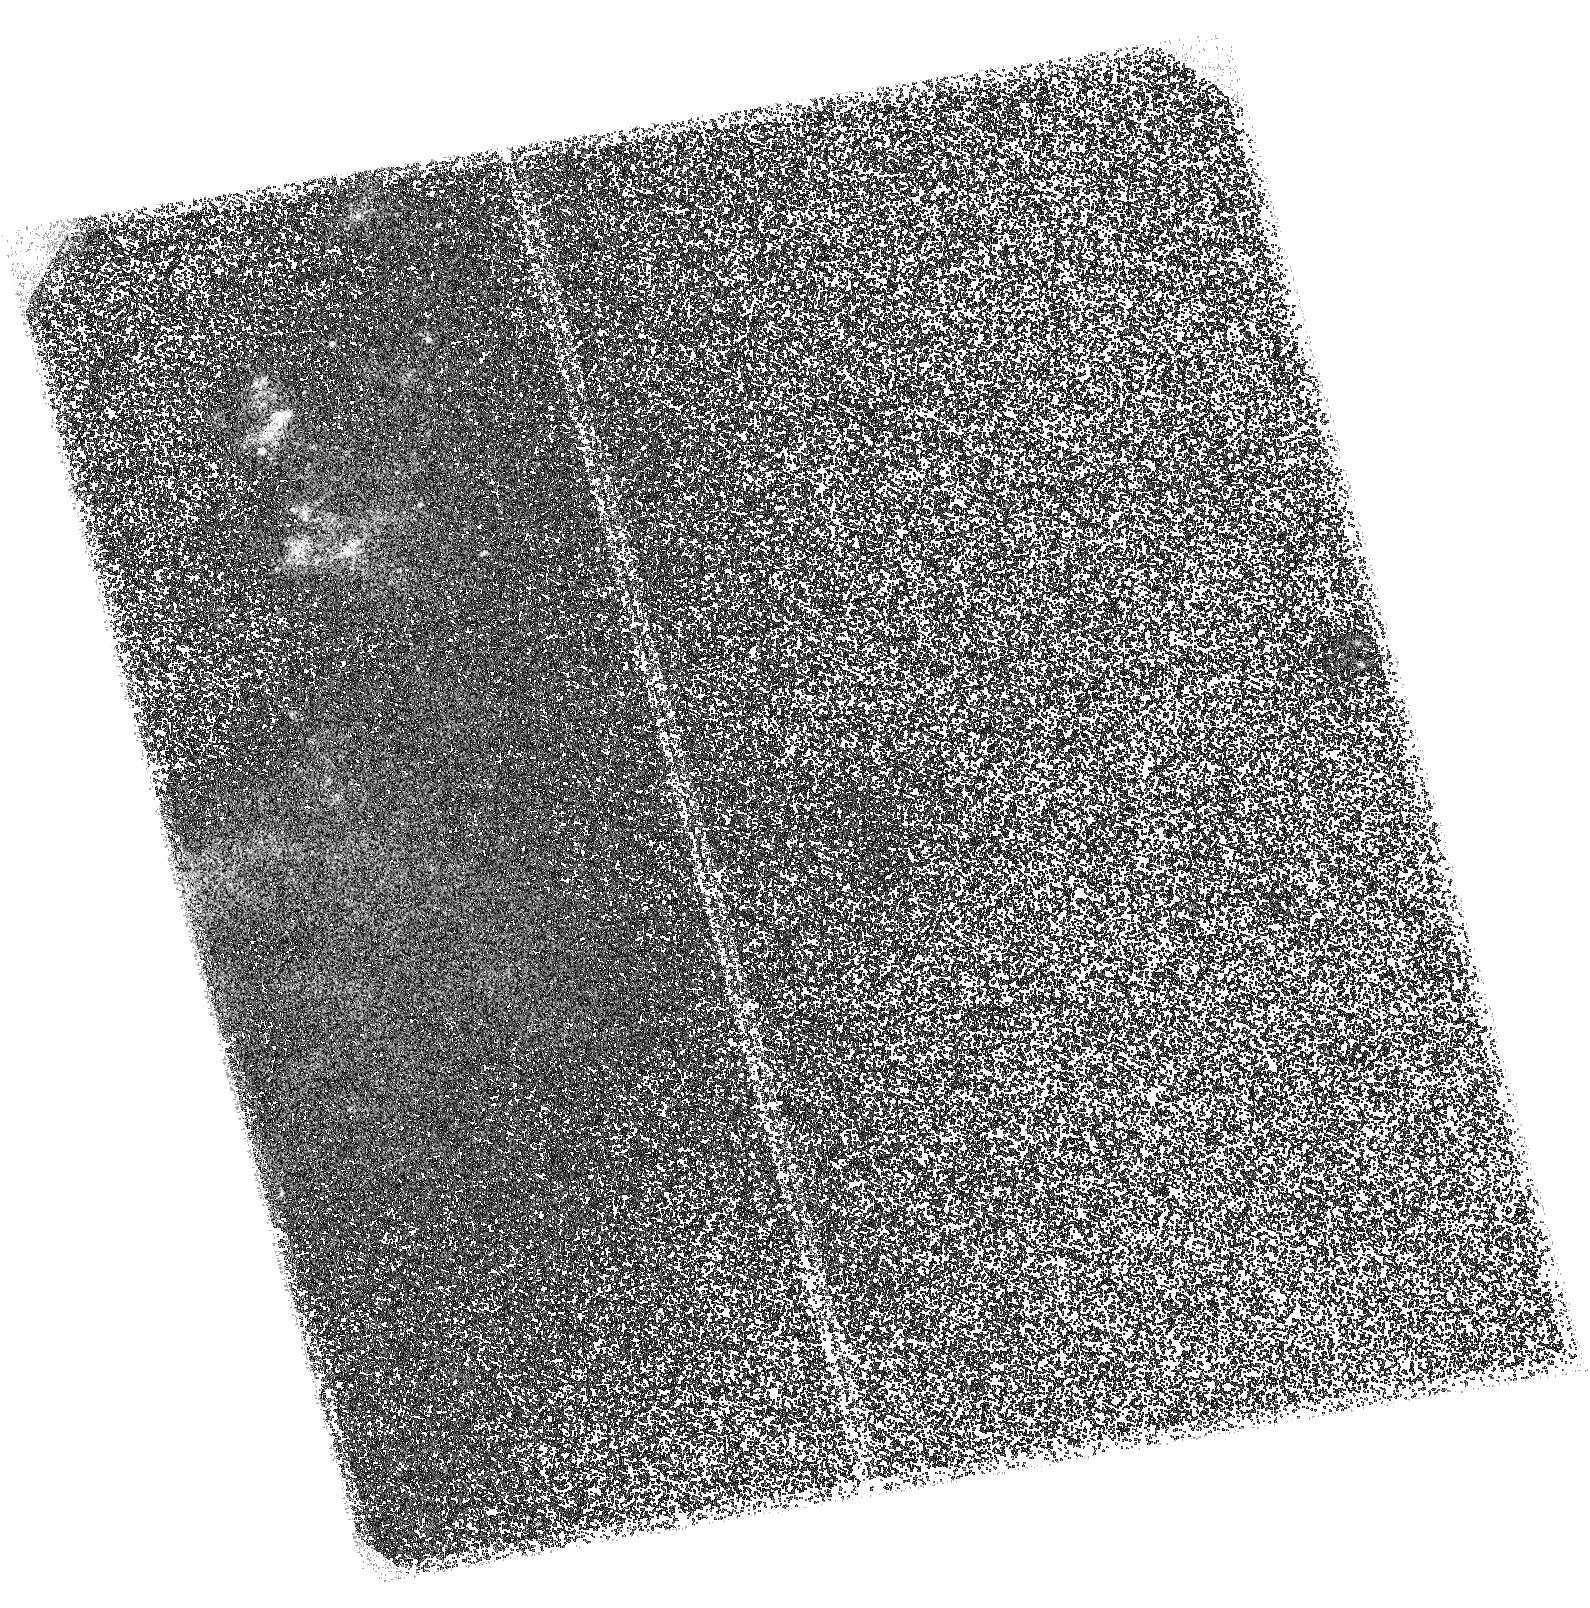
Target: NGC-6810-W. Instrument: ACS/SBC. Filter: F140LP. Exposure: 1.7 h. Observation ID: hst_15827_01_acs_sbc_f140lp_je3l01

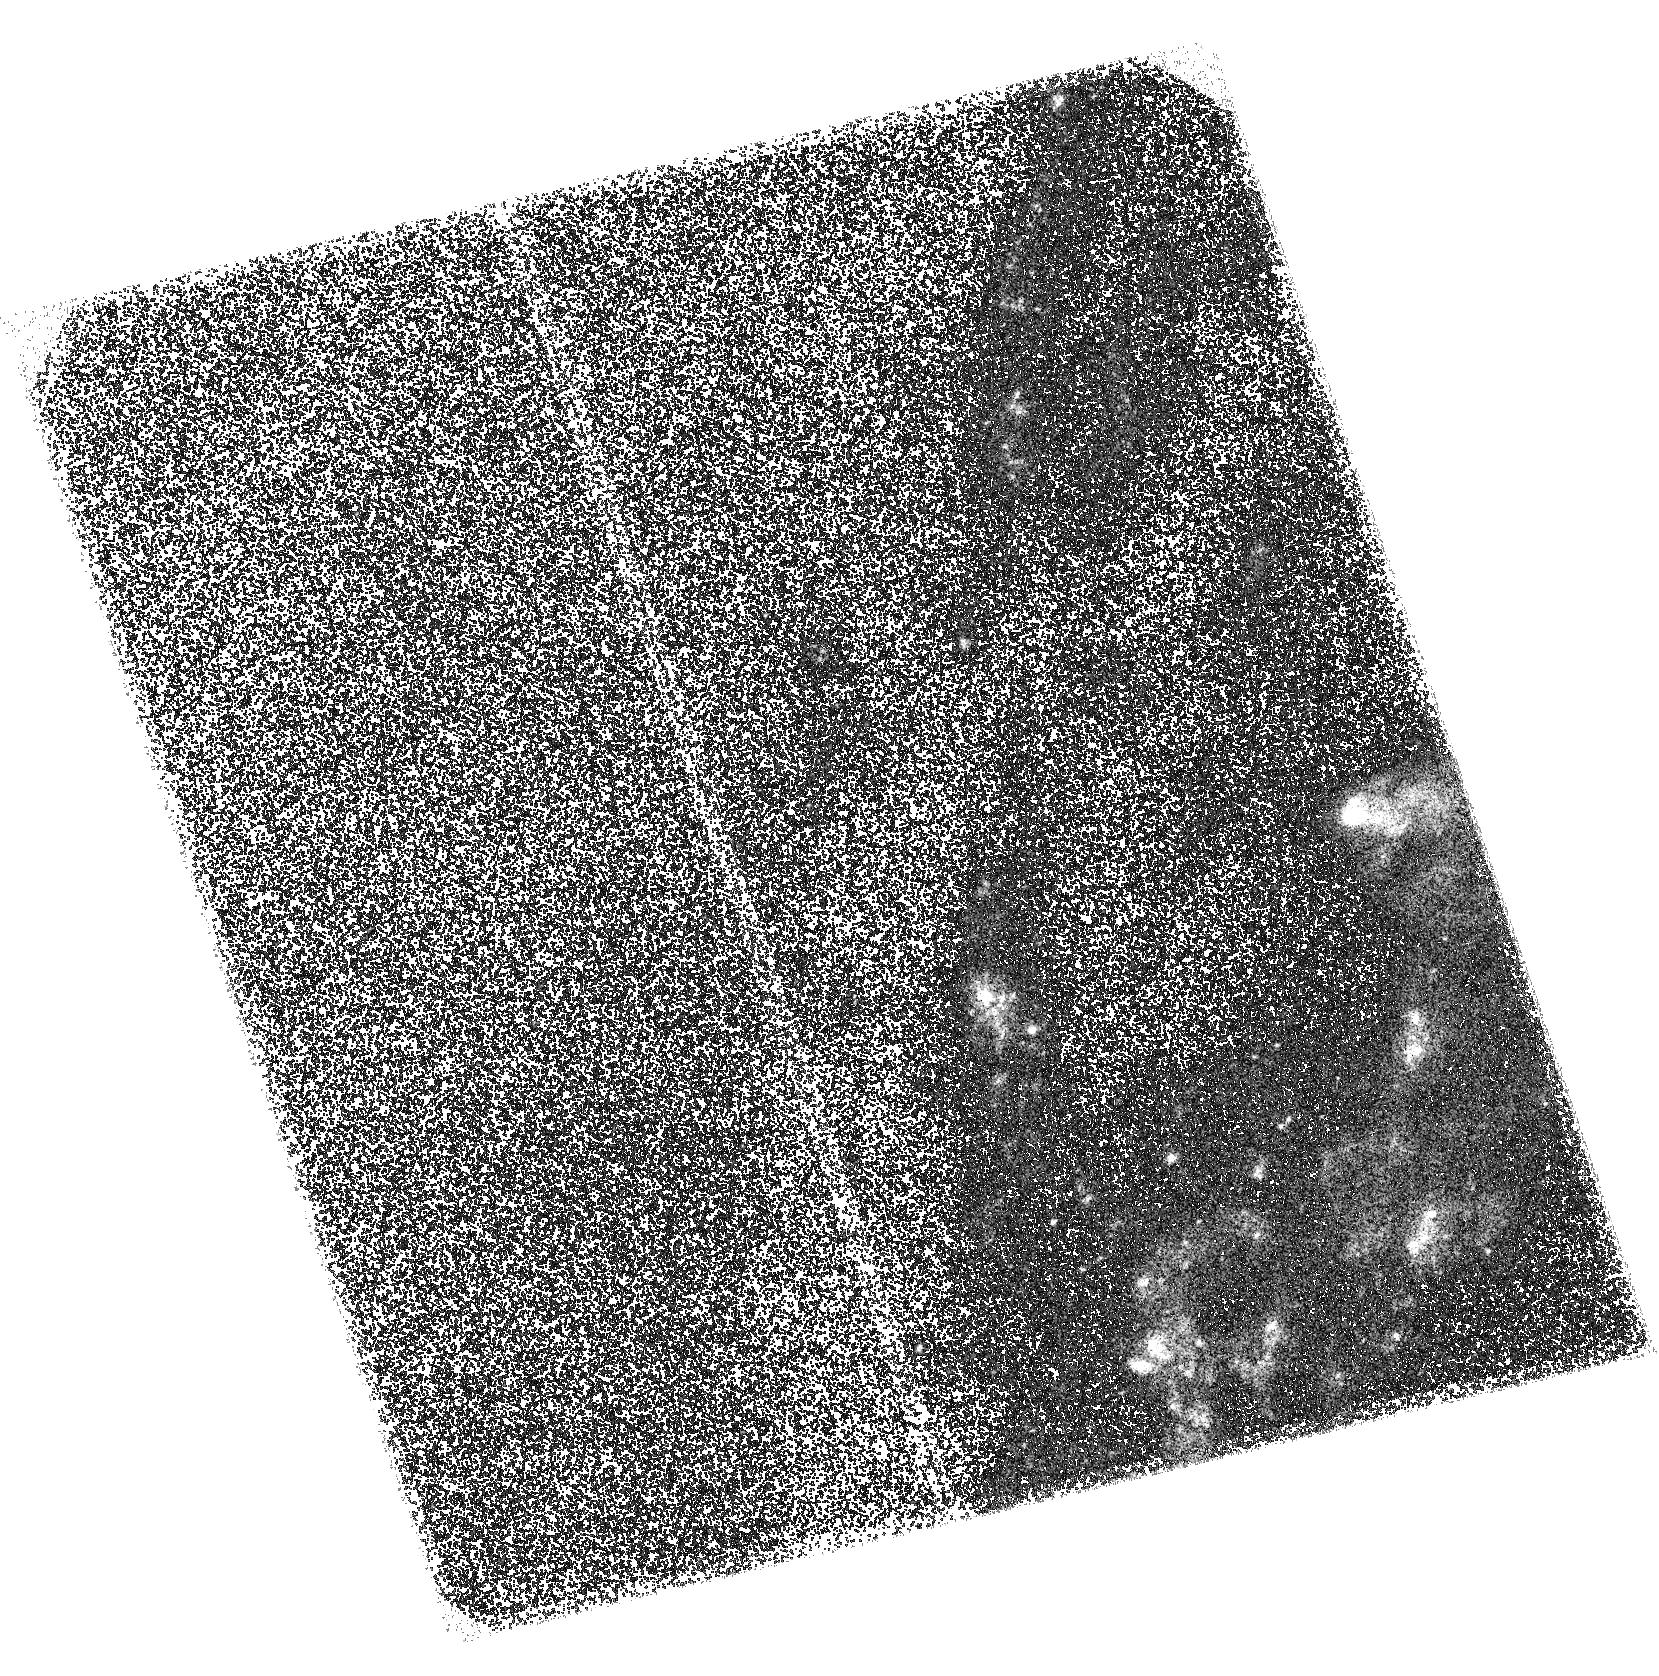
Target: NGC-6810-E. Instrument: ACS/SBC. Filter: F140LP. Exposure: 1.7 h. Observation ID: hst_15827_02_acs_sbc_f140lp_je3l02

First-time direct imaging of newborn stars within a galactic outflow (PI: Venturi, Giacomo)

Recent models predict that star formation can occur directly within galactic outflows, either in active or star-forming galaxies. Tentative observational evidence of such phenomenon has been recently found in an AGN and in a few MaNGA galaxies based on the observed excitation of the ionized gas in the outflow. However, we are still missing a direct detection of the continuum emission from the newborn stars. Thanks to the unprecedented capabilities of MUSE at VLT, we have found tentative spectroscopic evidence of star formation occurring within the outflow in the nearby star-forming galaxy NGC 6810. We propose to image NGC 6810 in the FUV band with HST ACS/SBC to detect, for the first time, the direct emission from young OB stars in the outflow providing direct and conclusive evidence of this new star formation mode.